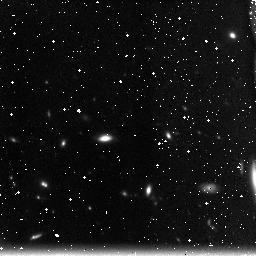
Target: field at RA 198.623°, Dec 51.714°
Instrument: NICMOS/NIC3
Filter: F160W
Exposure: 49 min
Observation ID: n91ja2030

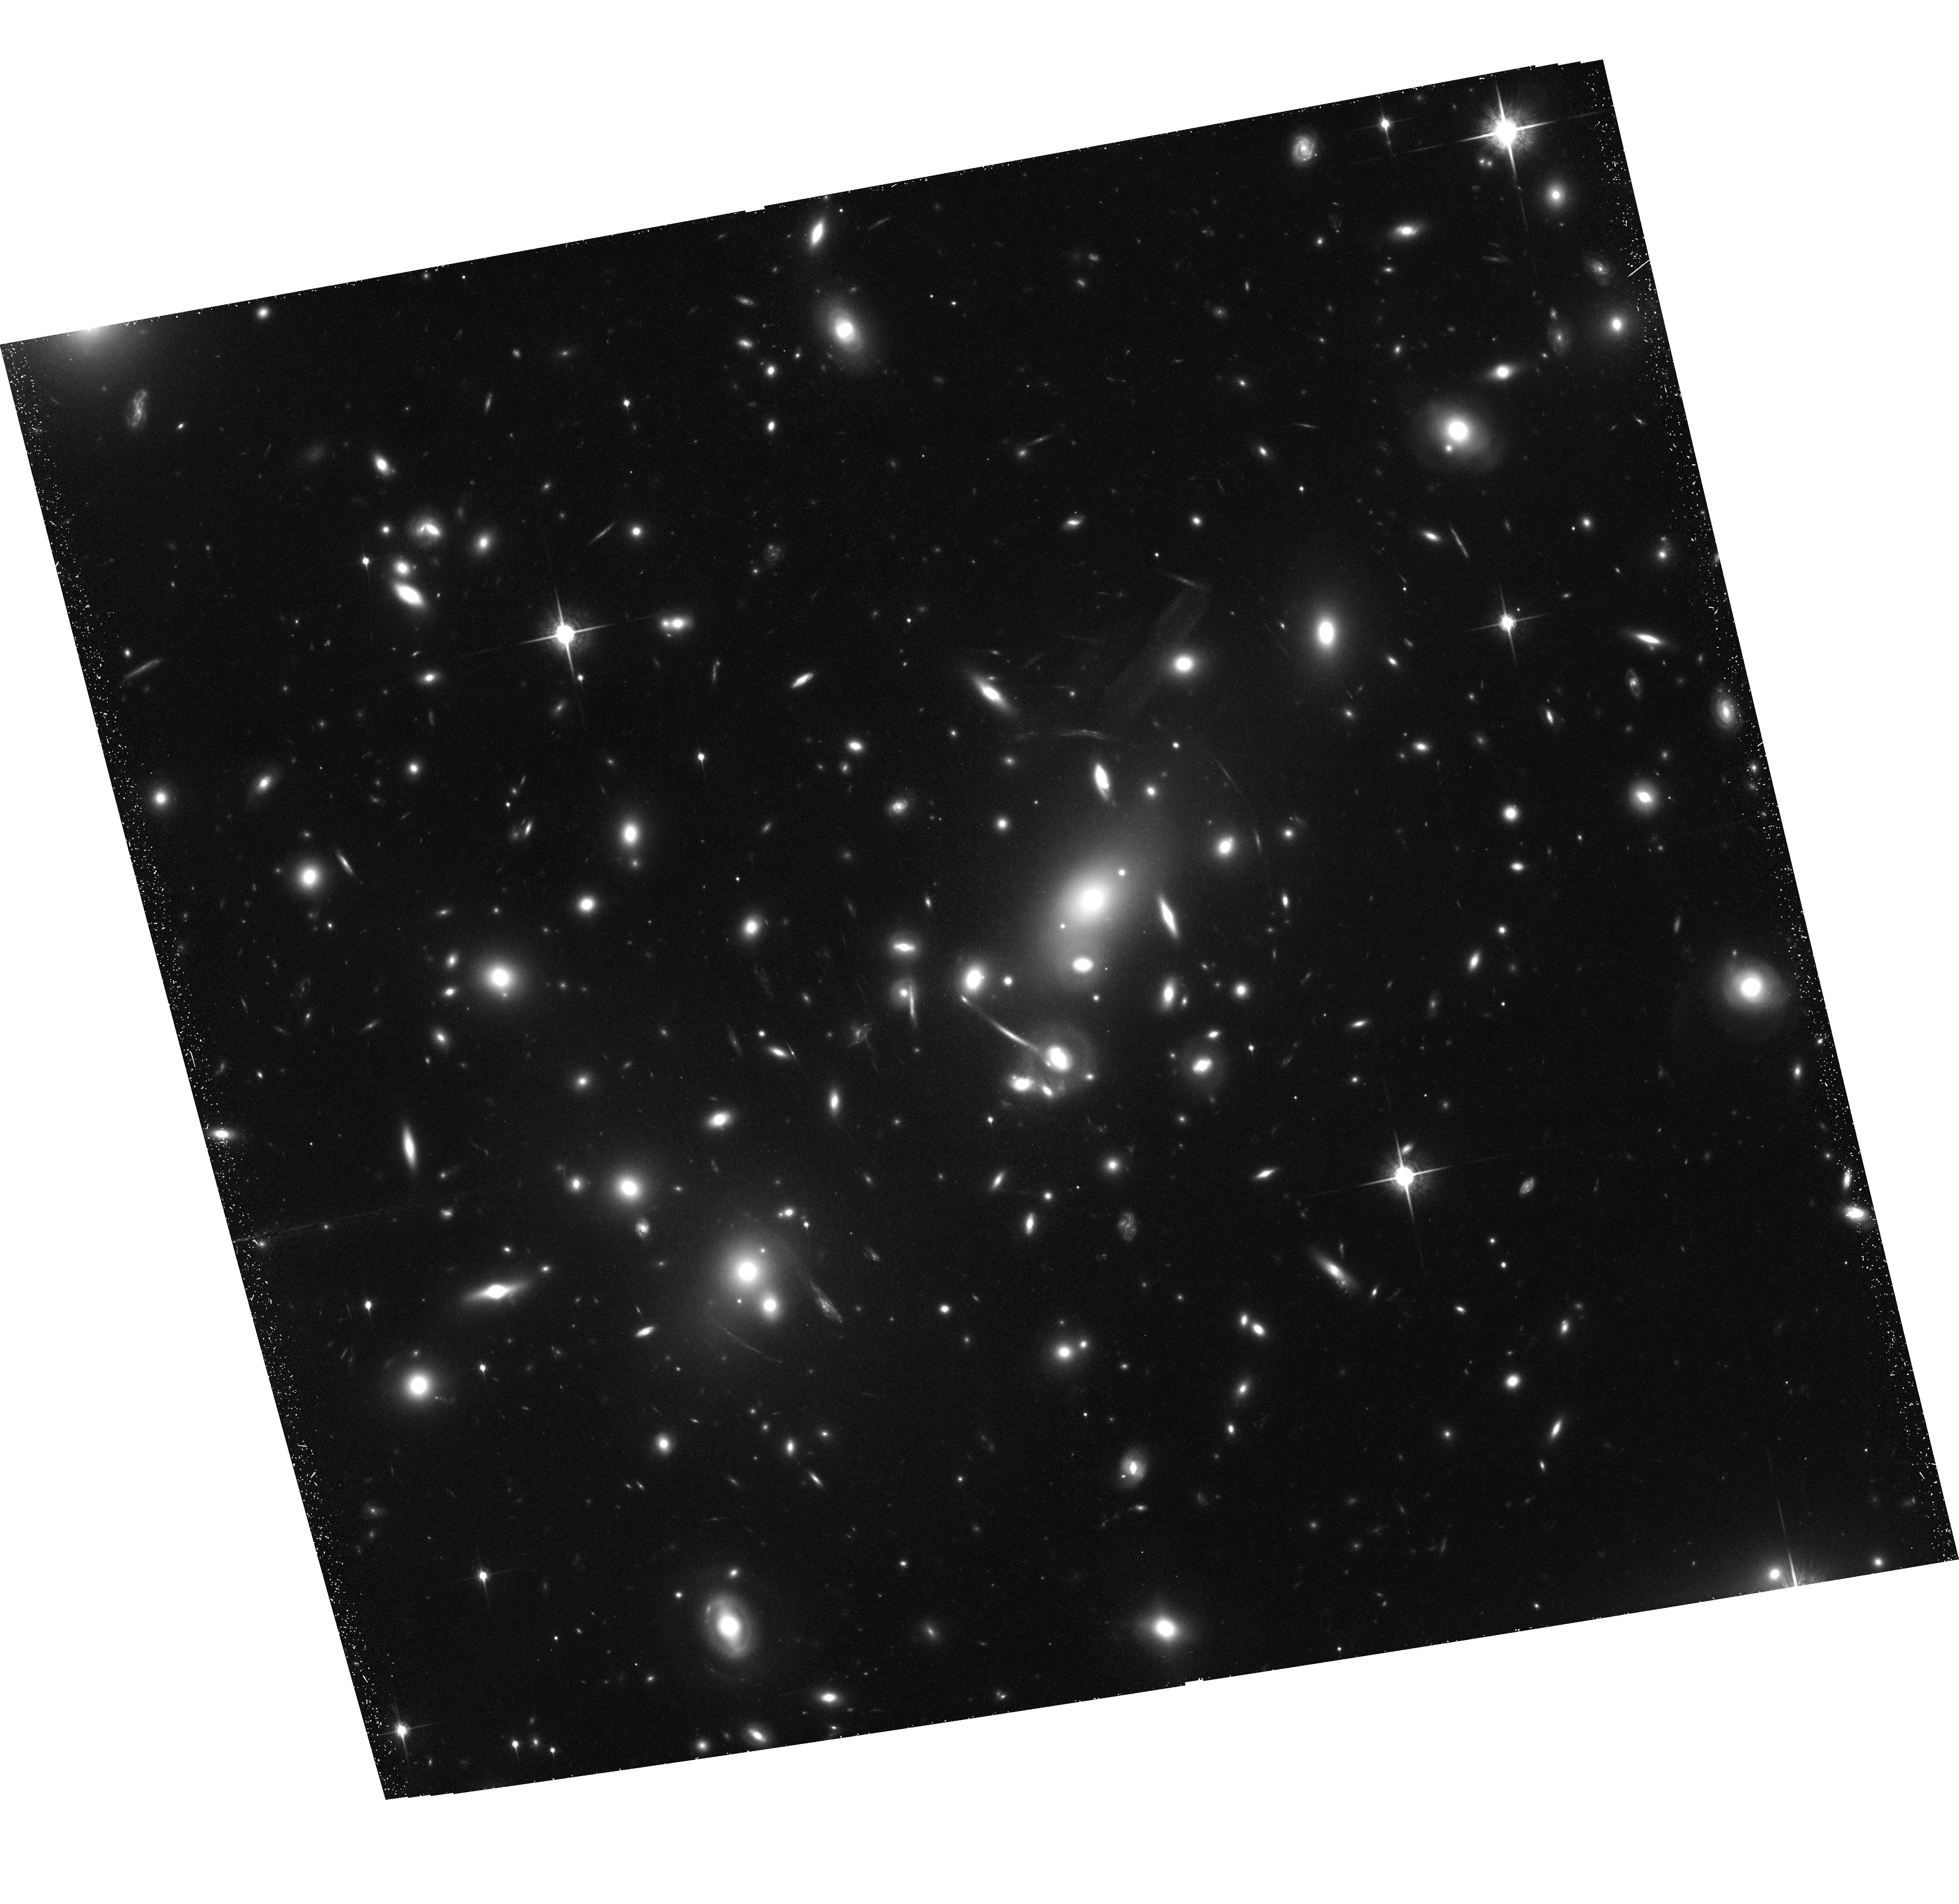
Target: ABELL2218
Instrument: ACS/WFC
Filter: F850LP
Exposure: 1.6 h
Observation ID: hst_10325_22_acs_wfc_f850lp_j91j22

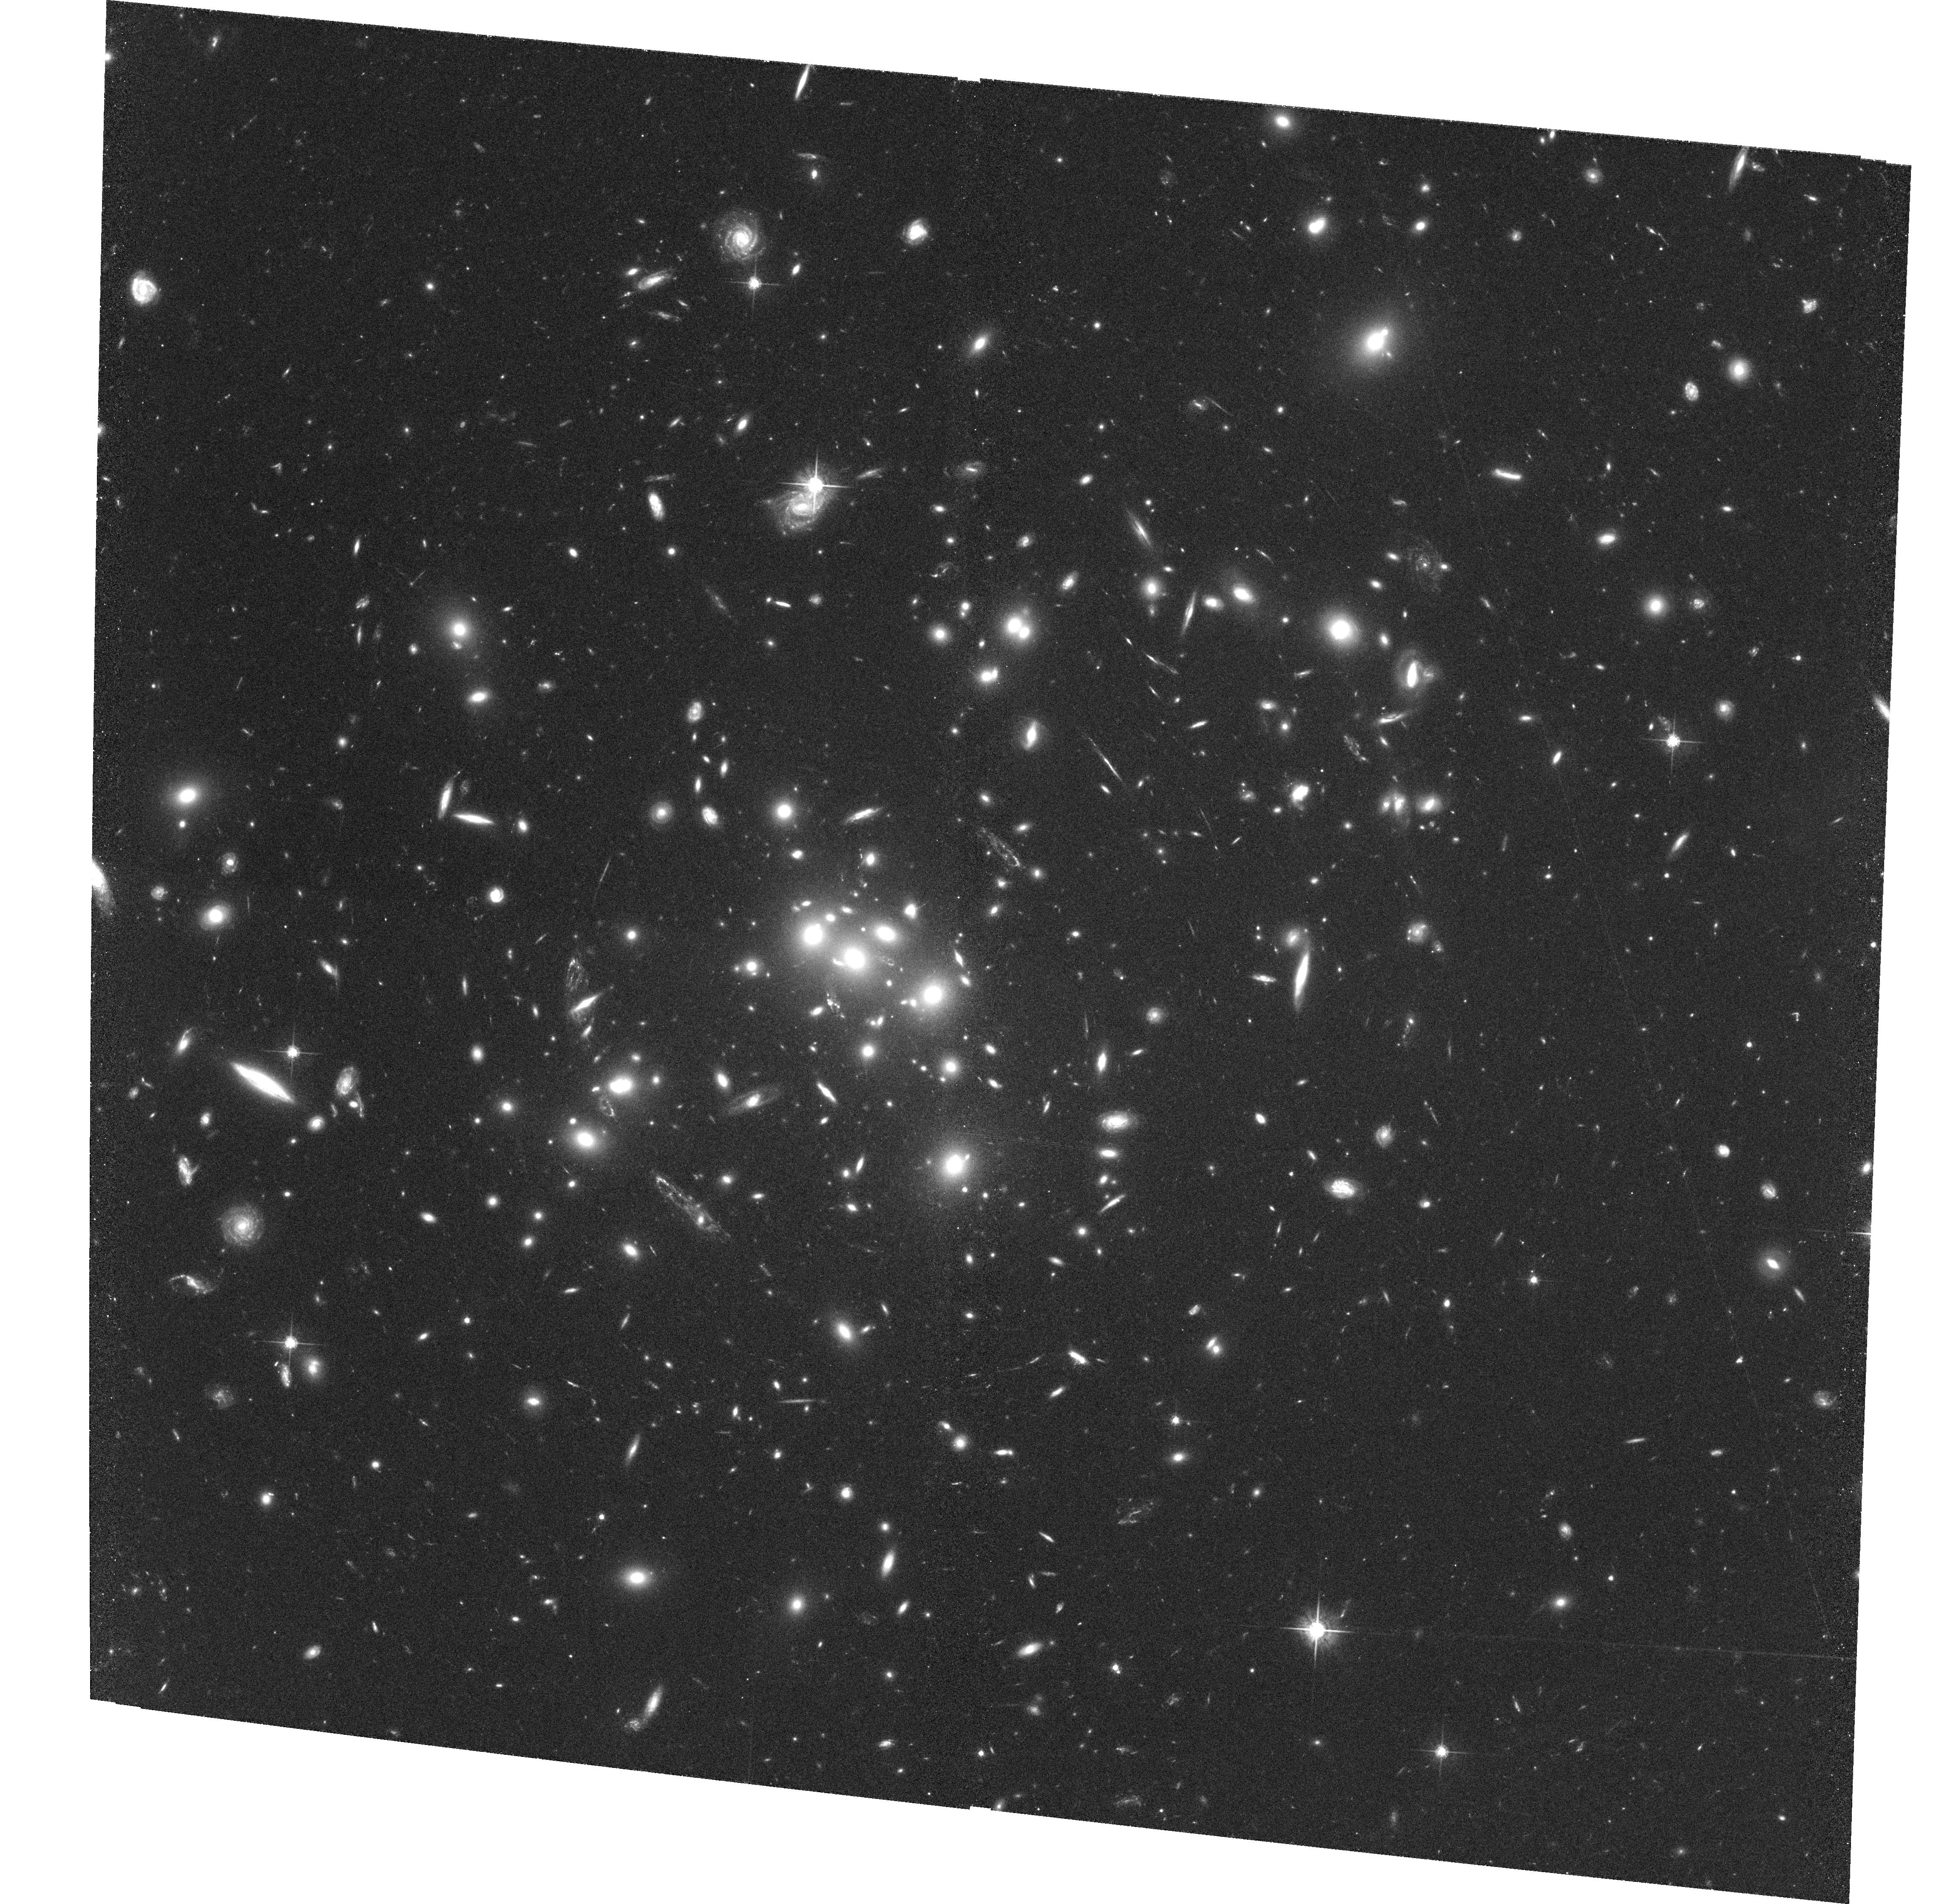
Target: CL0024+16
Instrument: ACS/WFC
Filter: F625W
Exposure: 2.2 h
Observation ID: hst_10325_c3_acs_wfc_f625w_j91jc3

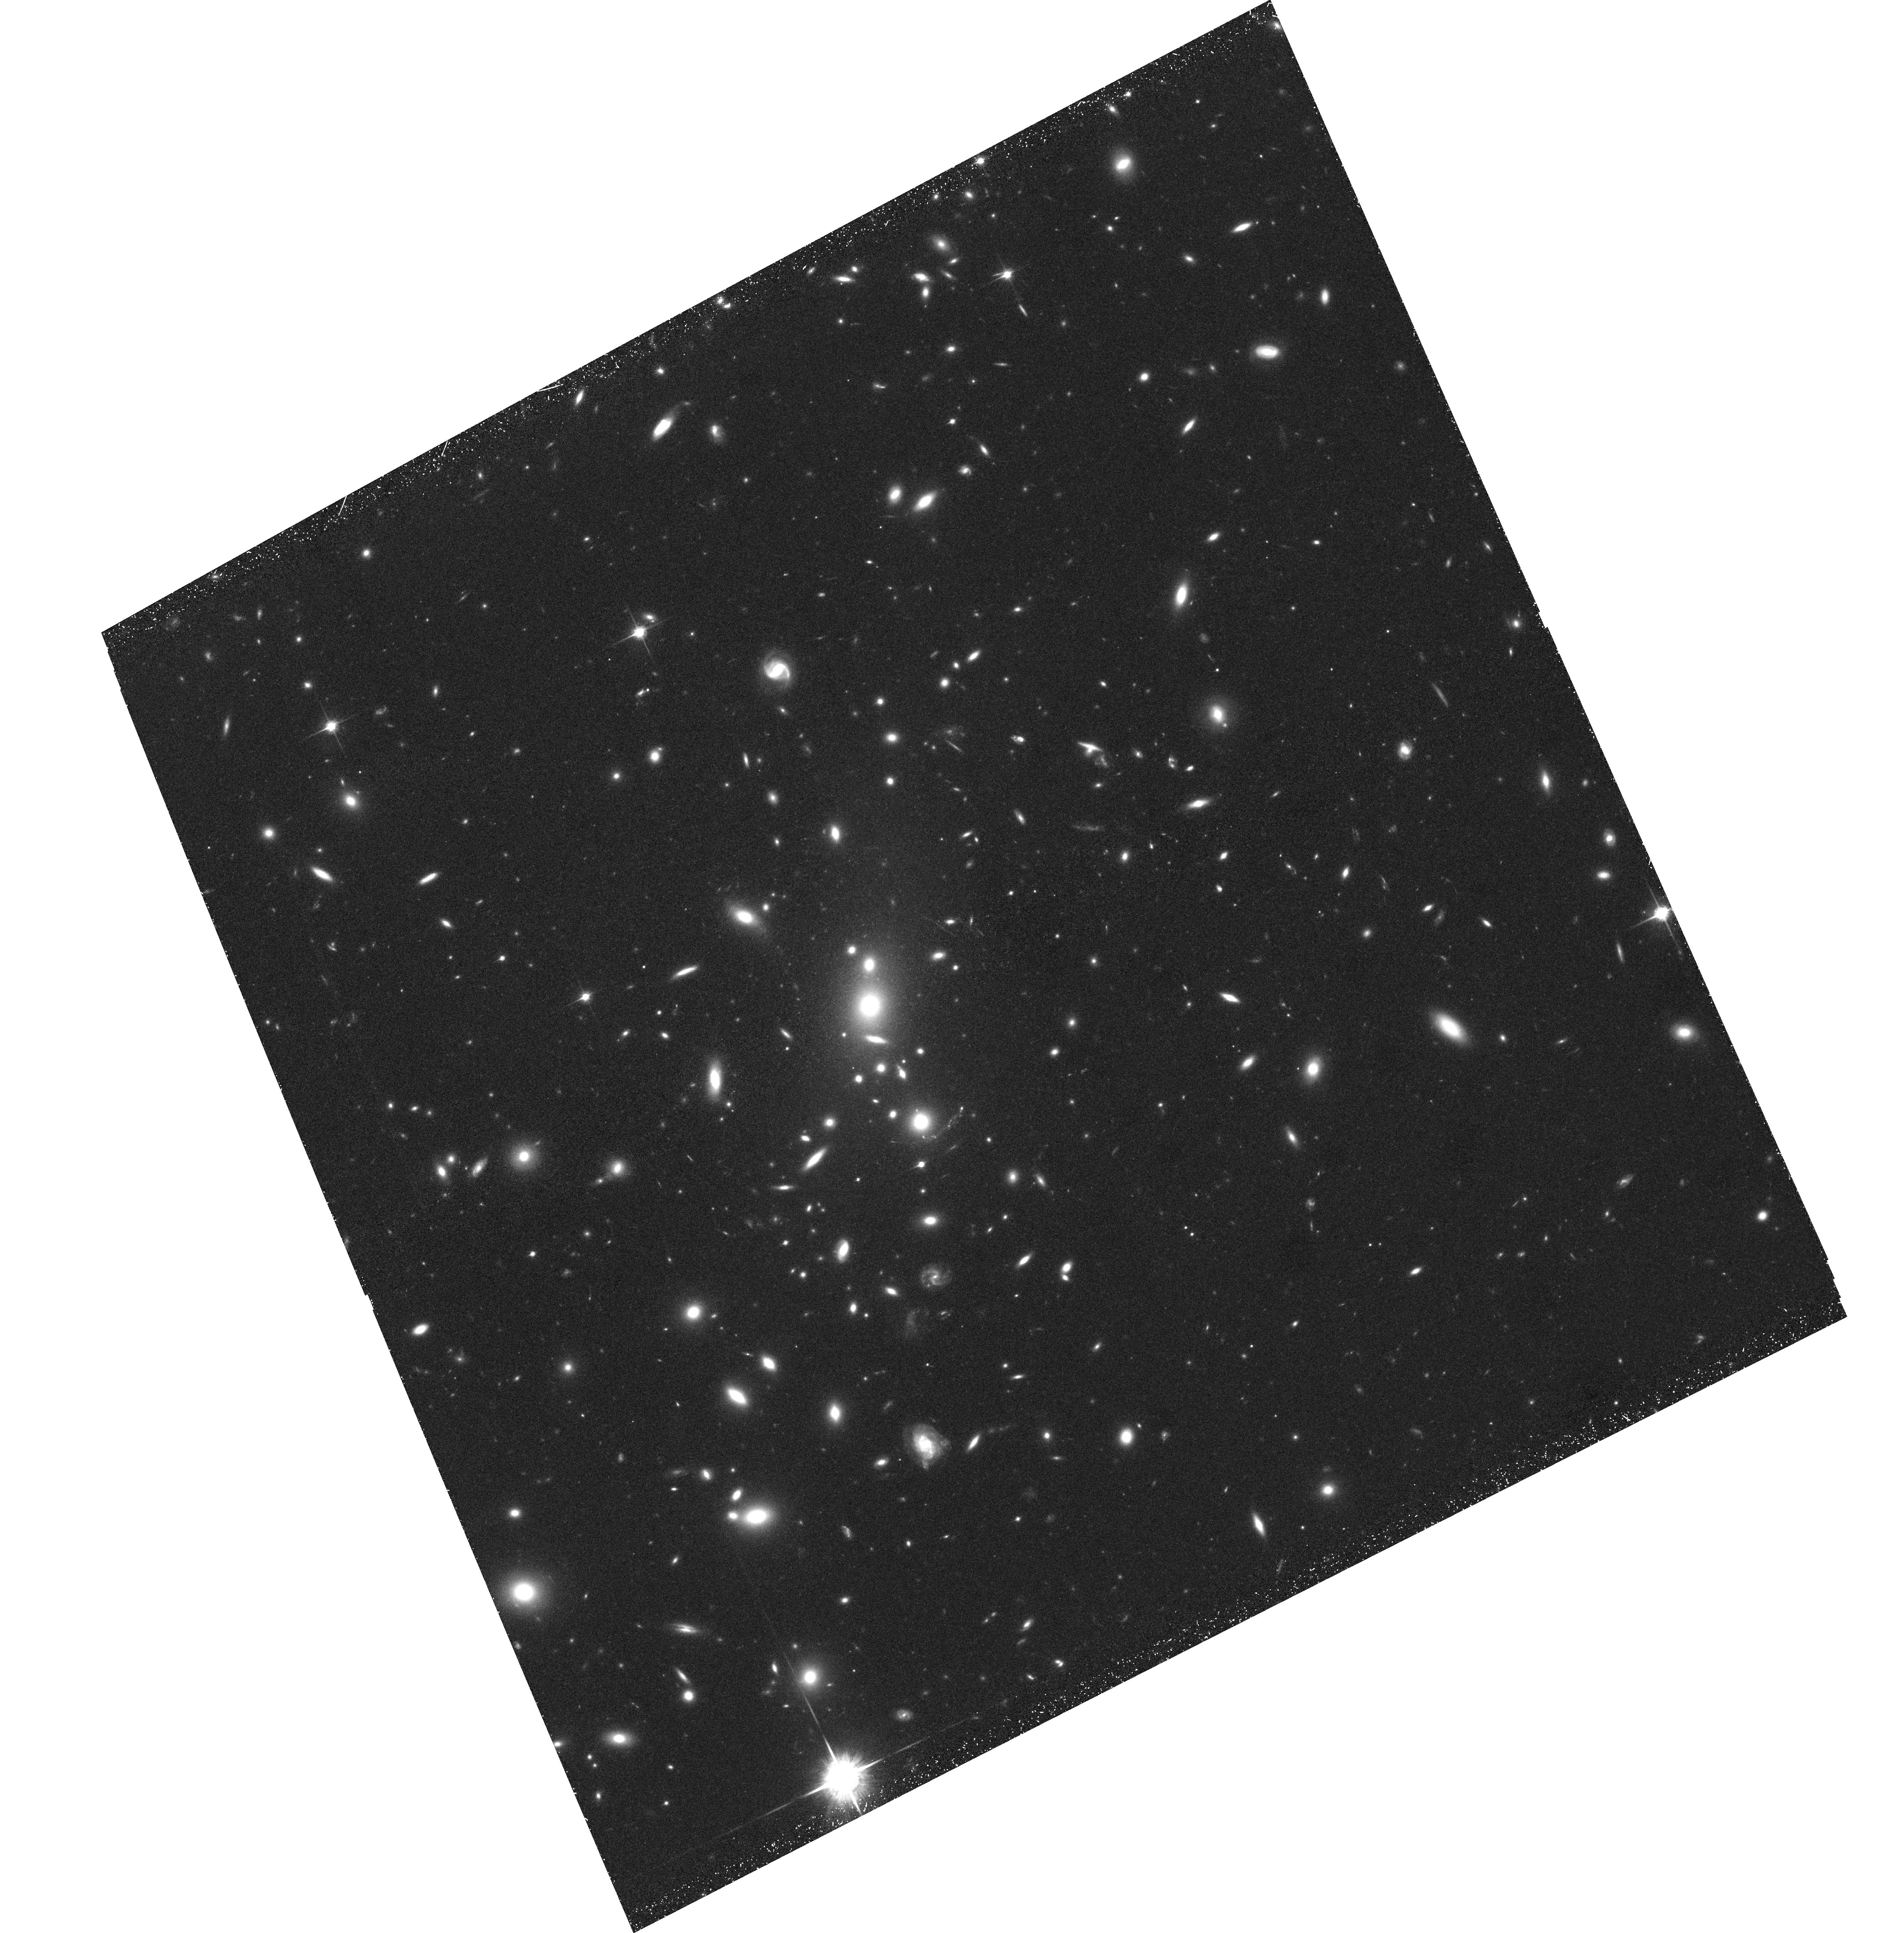
Target: MS1358+62
Instrument: ACS/WFC
Filter: F850LP
Exposure: 1.5 h
Observation ID: hst_10325_m2_acs_wfc_f850lp_j91jm2

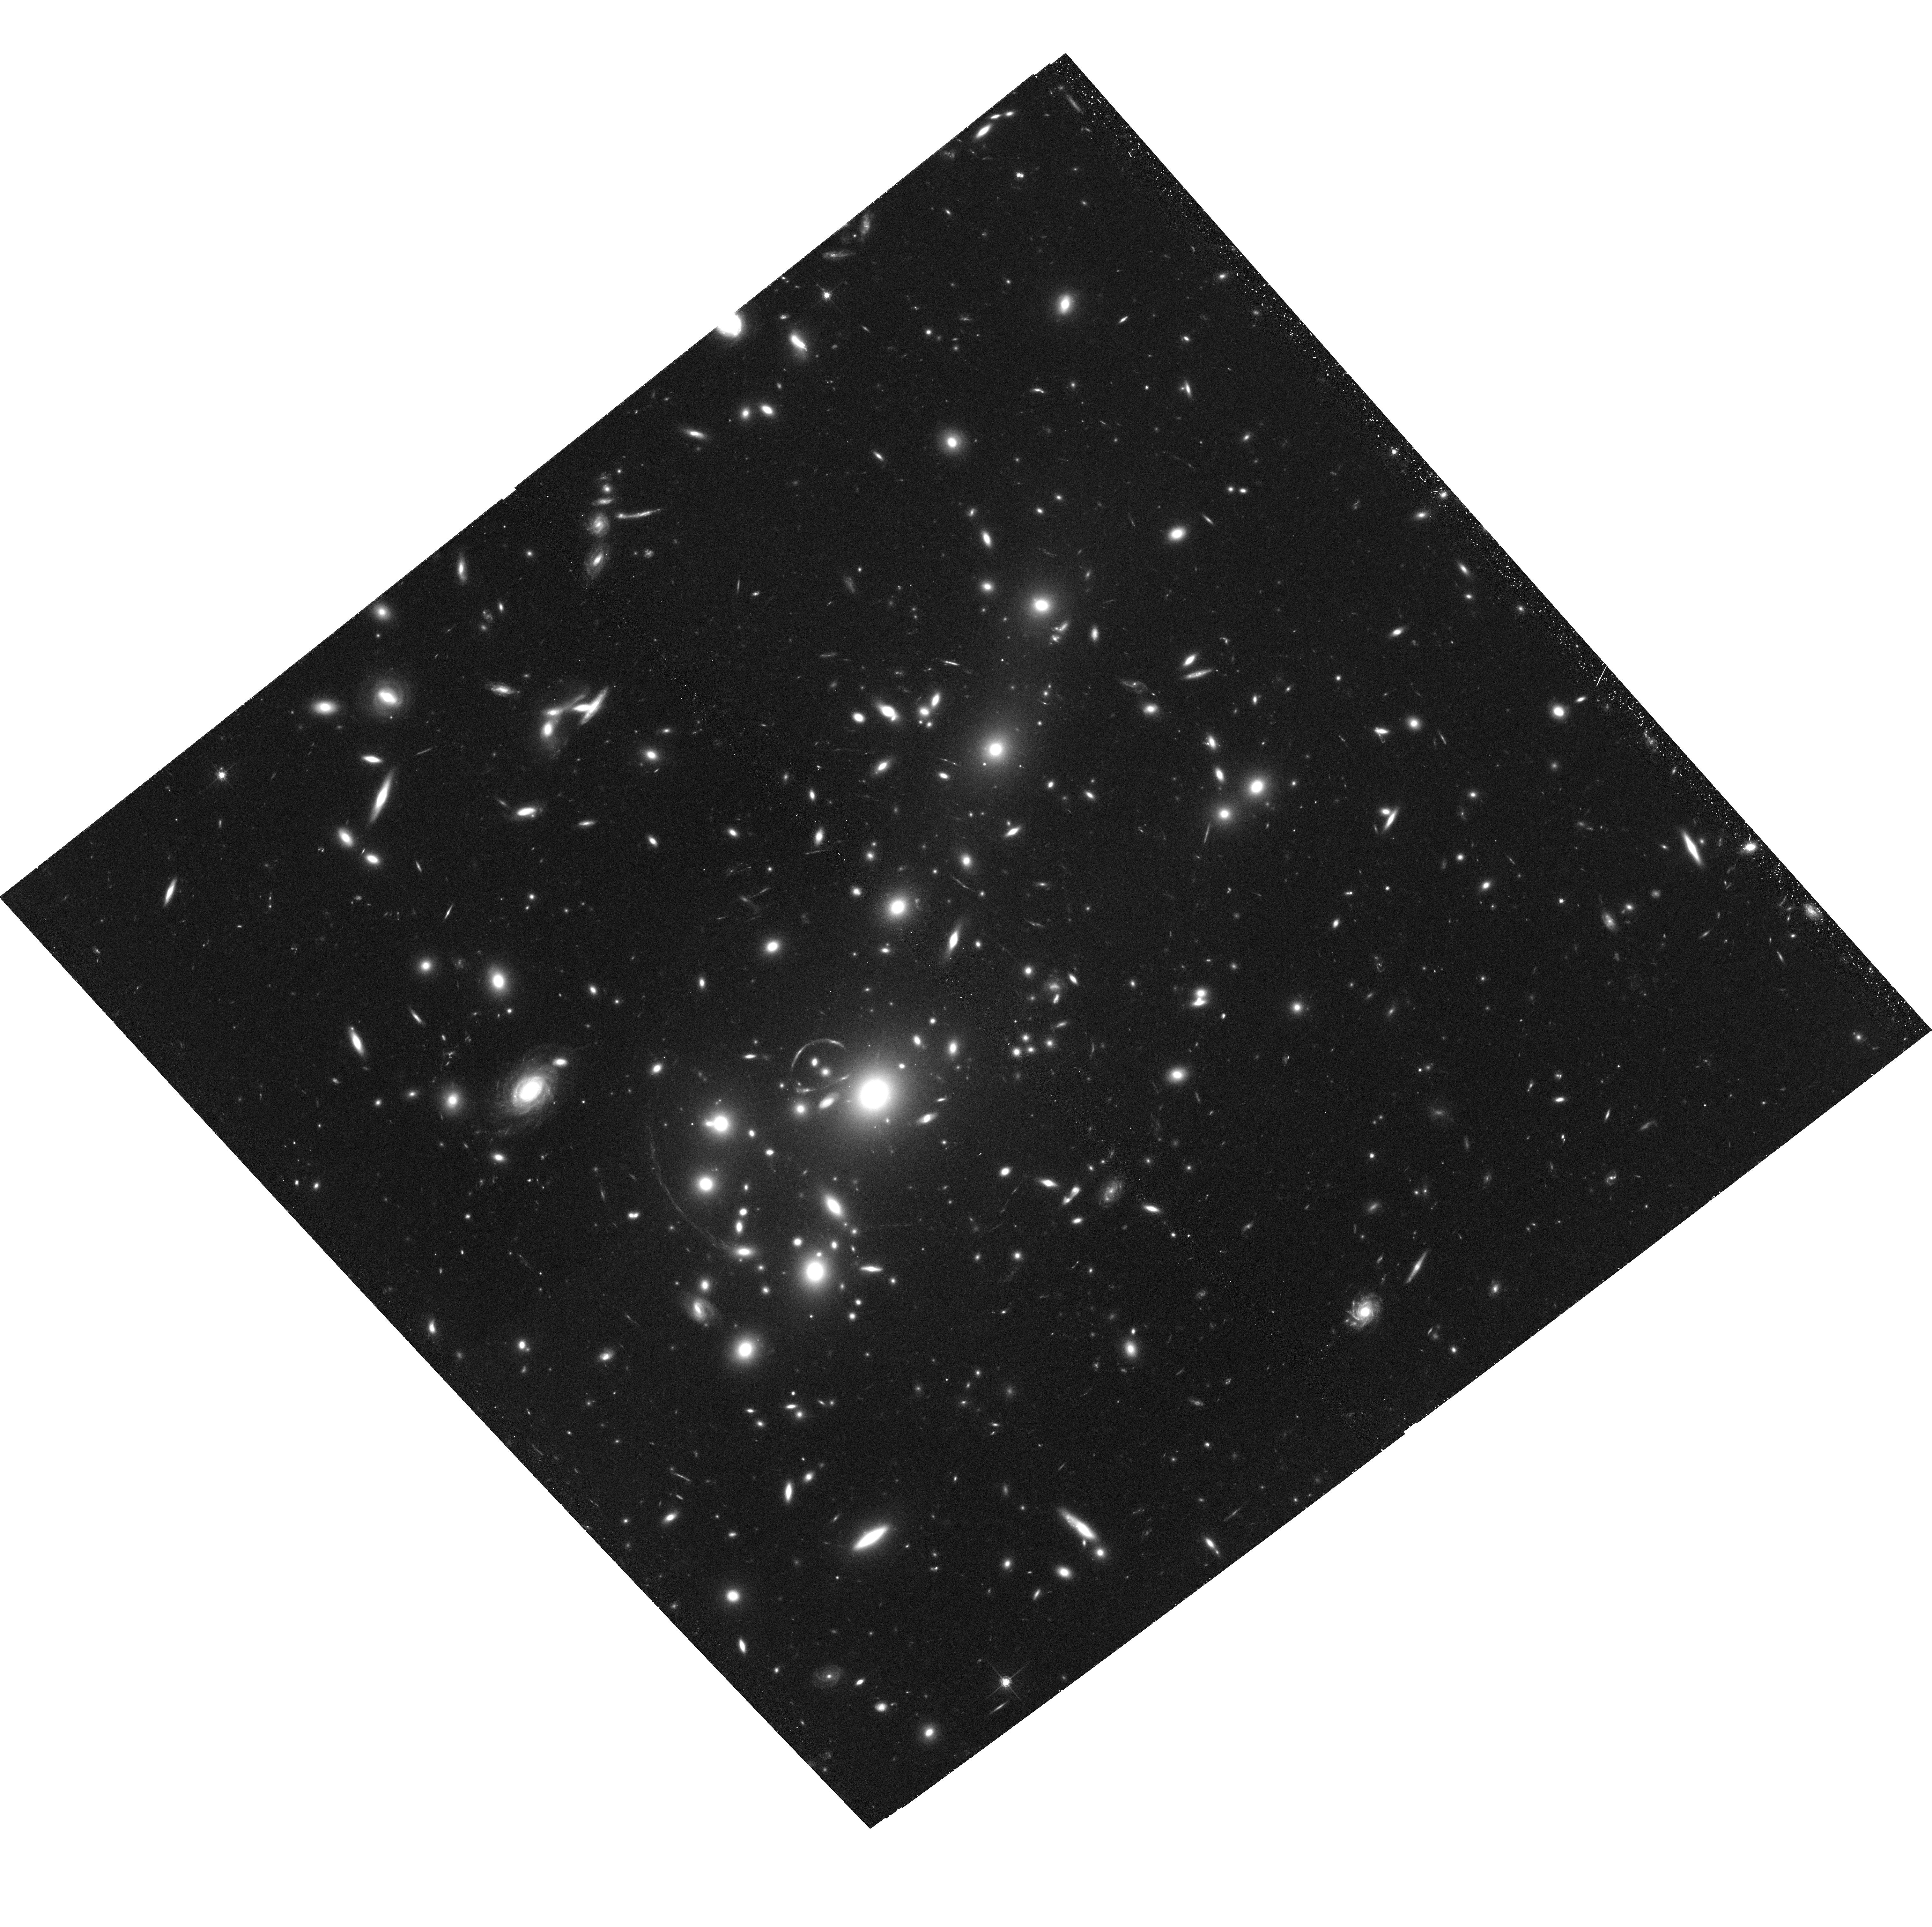
Target: ABELL1703
Instrument: ACS/WFC
Filter: F775W
Exposure: 1.5 h
Observation ID: hst_10325_a5_acs_wfc_f775w_j91ja5

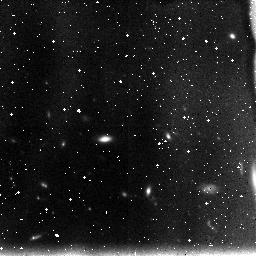
Target: field at RA 198.623°, Dec 51.714°
Instrument: NICMOS/NIC3
Filter: F110W
Exposure: 49 min
Observation ID: n91ja3030

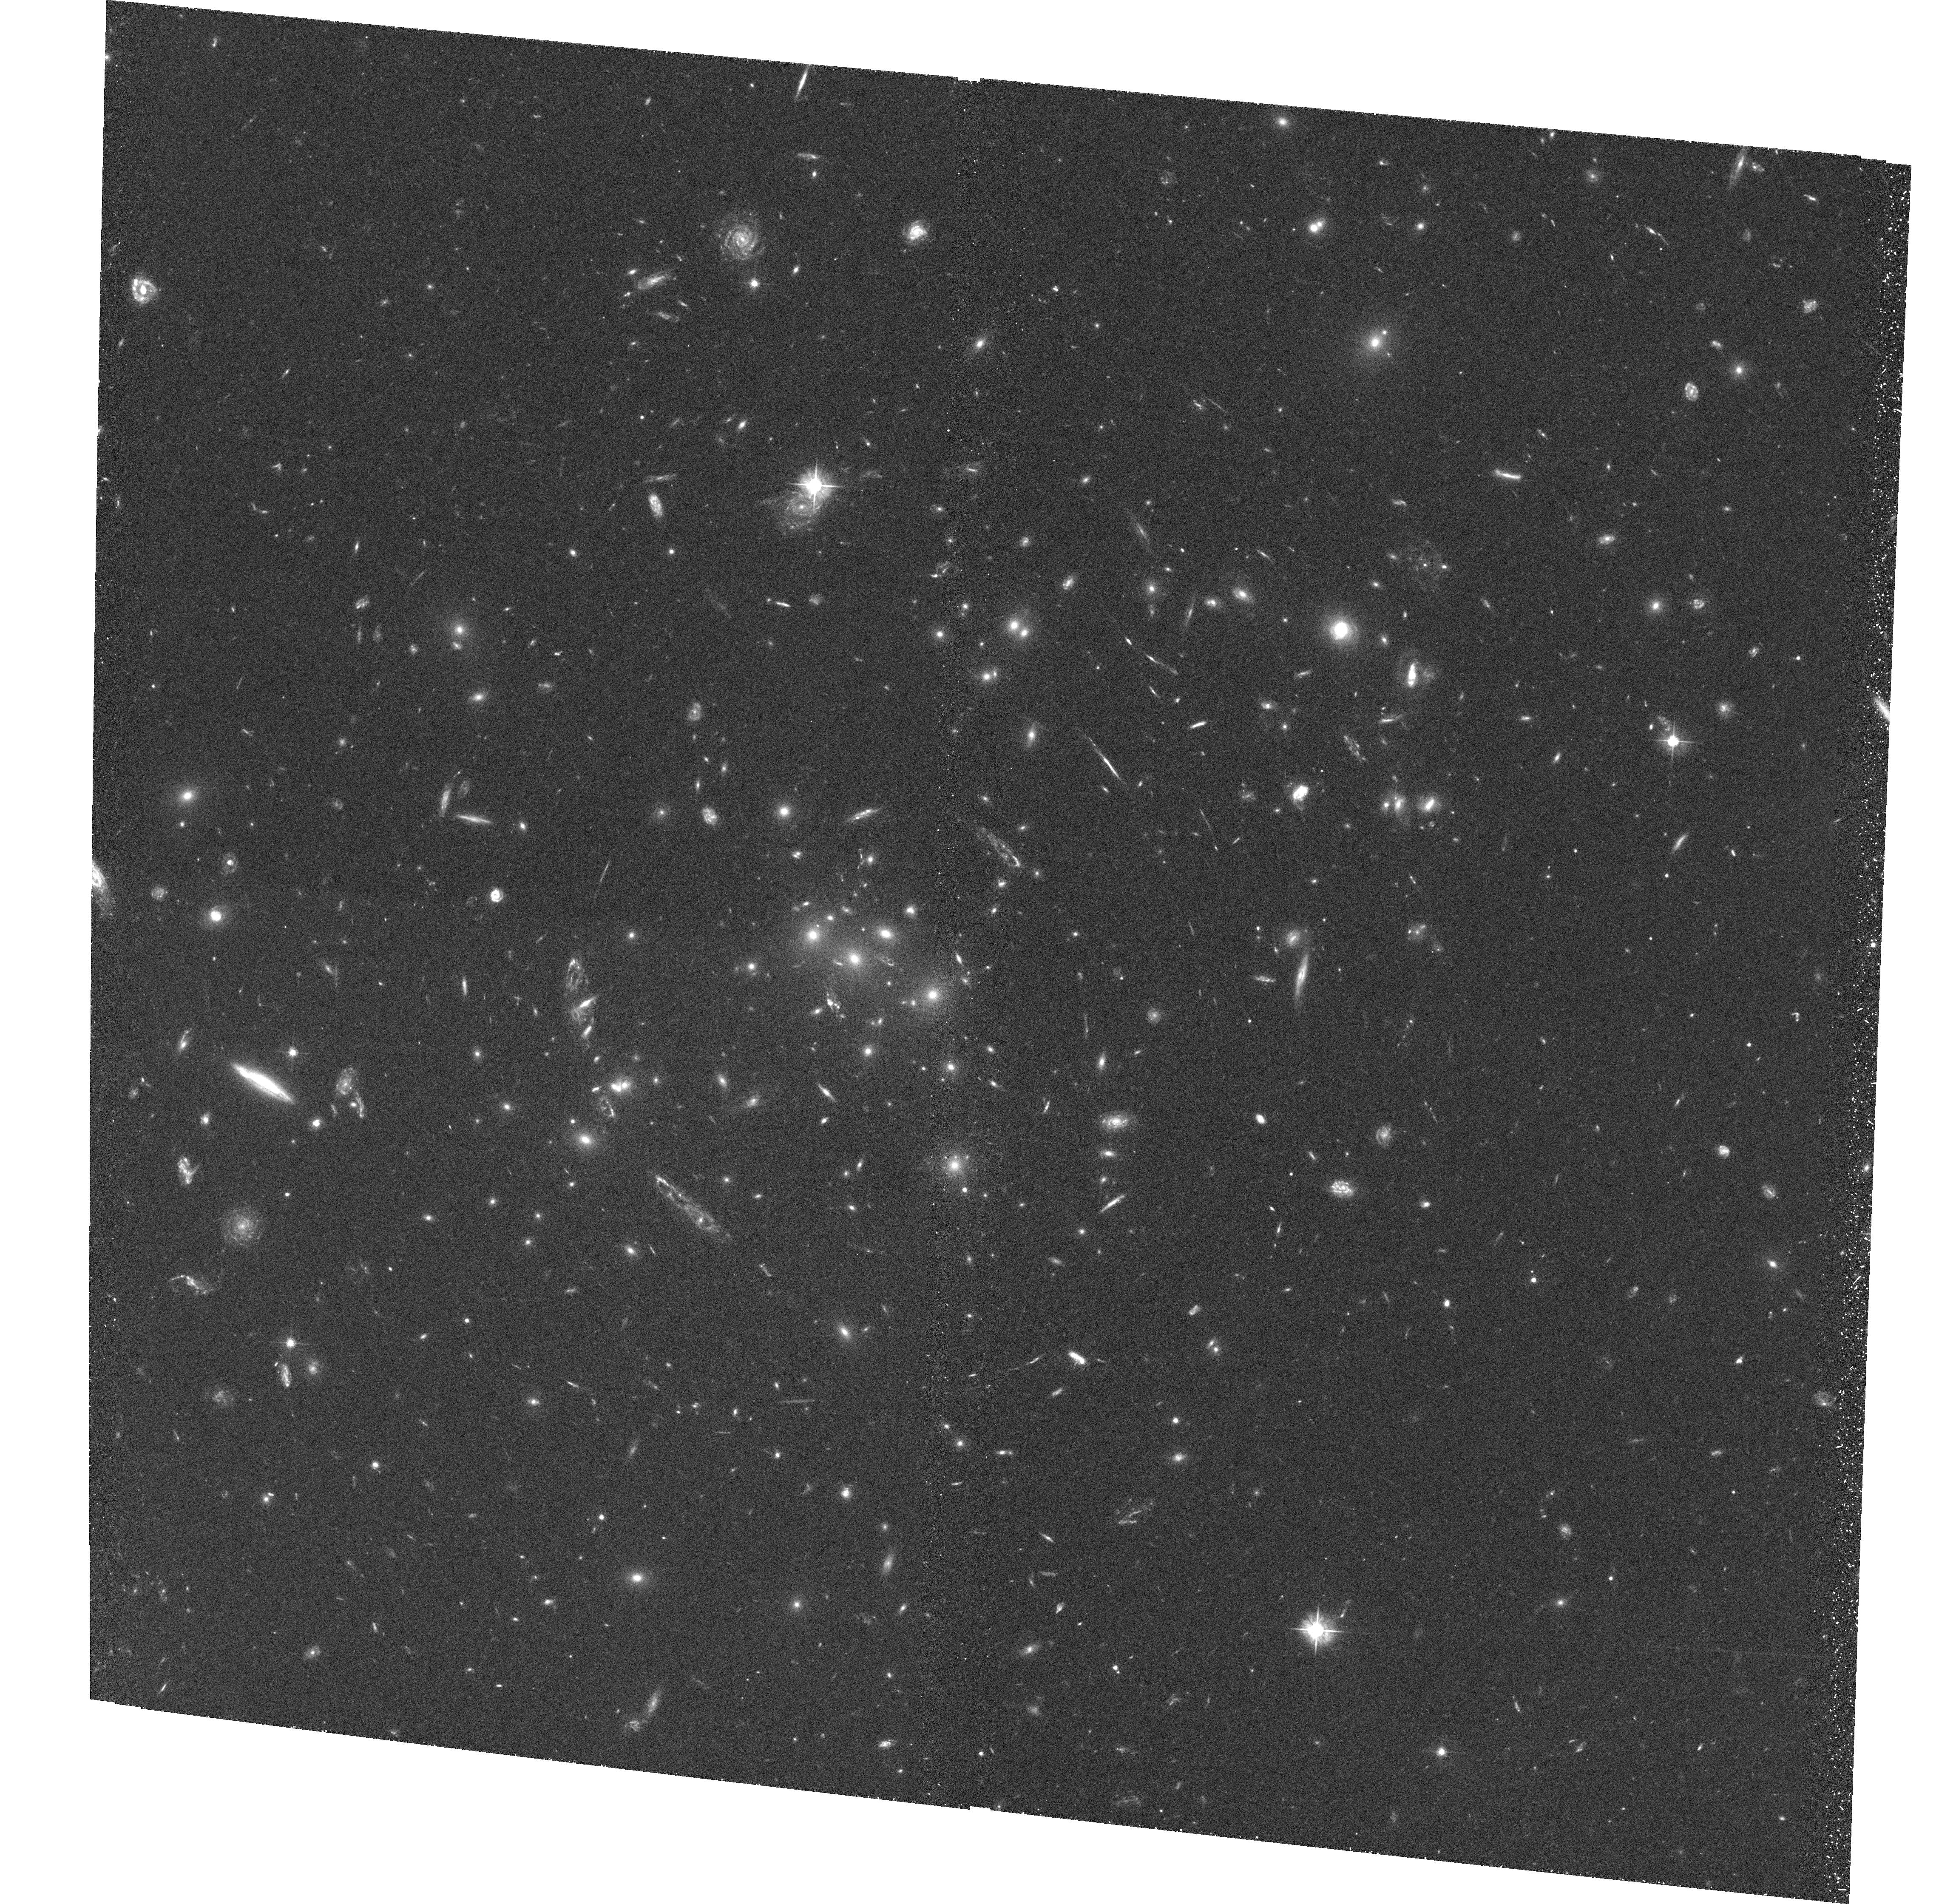
Target: CL0024+16
Instrument: ACS/WFC
Filter: F475W
Exposure: 1.4 h
Observation ID: hst_10325_c7_acs_wfc_f475w_j91jc7

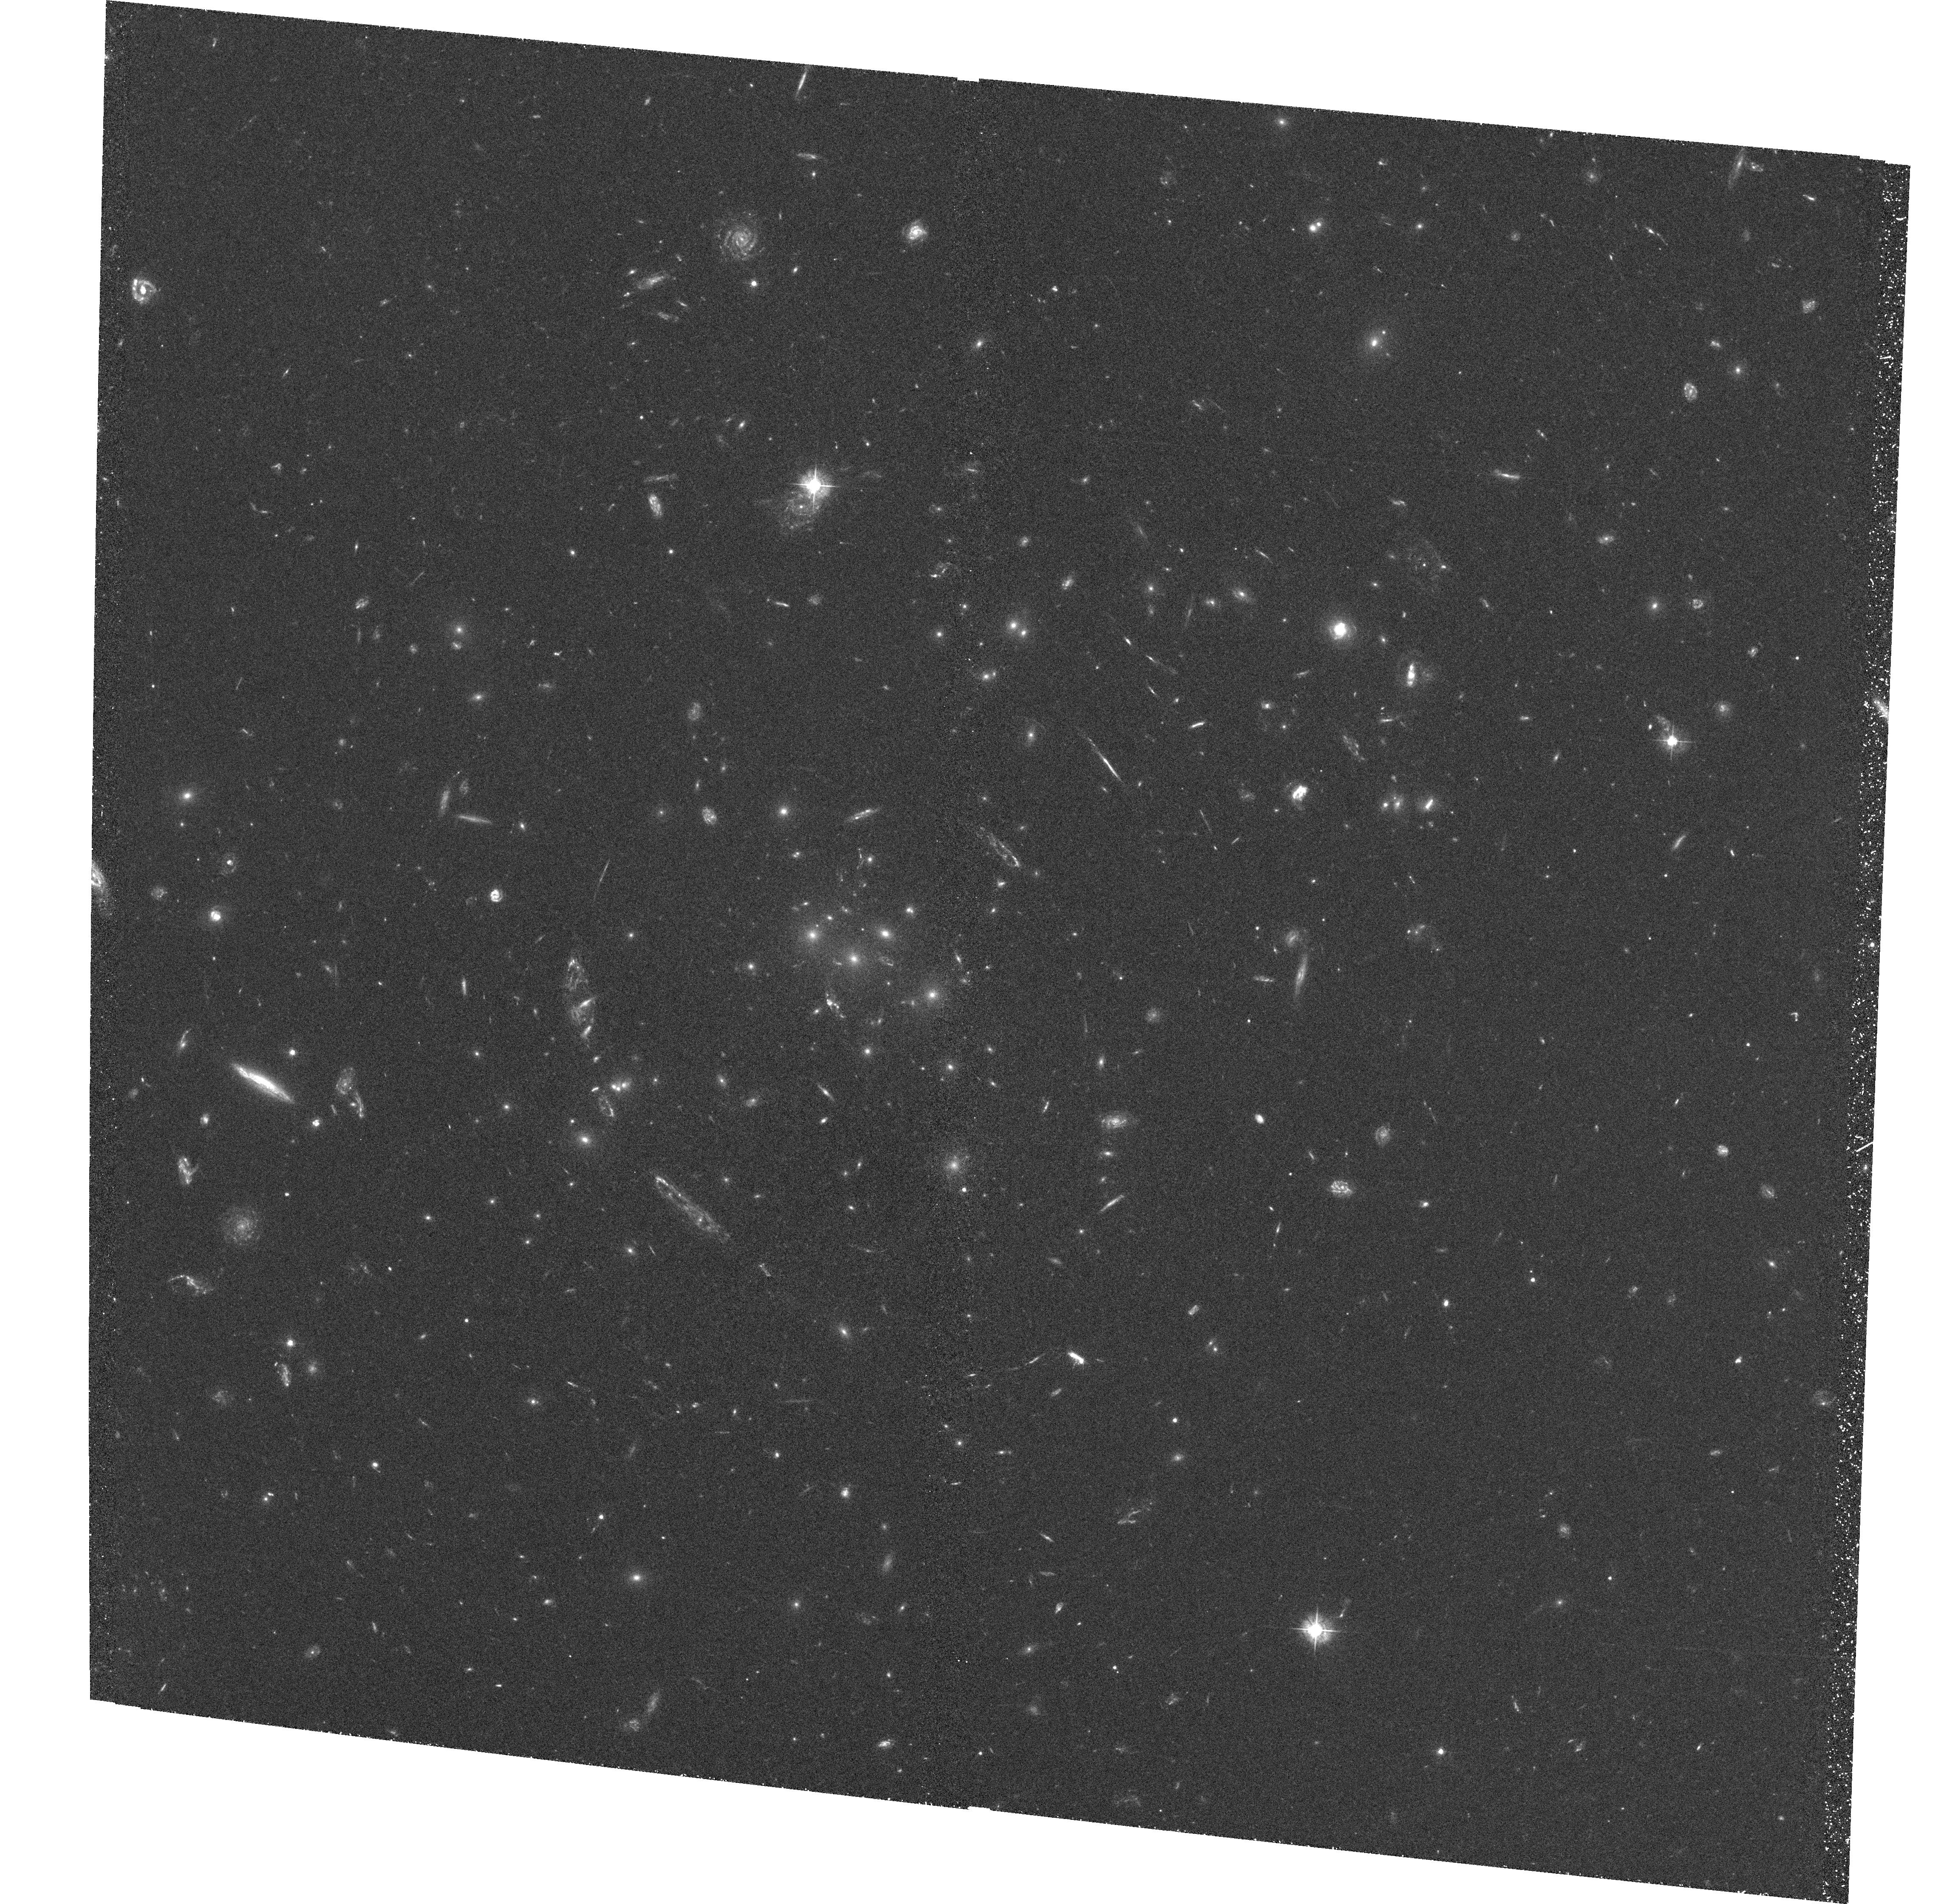
Target: CL0024+16
Instrument: ACS/WFC
Filter: F435W
Exposure: 1.8 h
Observation ID: hst_10325_c4_acs_wfc_f435w_j91jc4

Low Redshift Cluster Gravitational Lensing Survey (PI: Ford, Holland)

This proposal has two main scientific goals: to determine the dark matter distribution of massive galaxy clusters, and to observe the high redshift universe using these clusters as powerful cosmic telescopes. Deep, g, r, i, z imaging of a sample of low-z (0.2-0.4) clusters will yield a large sample of lensed background galaxies with reliable photometric redshifts. By combining strong and weak lensing constraints with the photometric redshift information it will be possible to precisely measure the cluster dark matter distribution with an unprecedented combination of high spatial resolution and area coverage, avoiding many of the uncertainties which plague ground-based studies and yielding definitive answers about the structure of massive dark matter haloes. In addition, the cosmological parameters can be constrained in a largely model independent way using the multiply lensed objects due to the dependence of the Einsteinng radius on the distance to the source. We can also expect to detect several highly magnified dropout galaxies behind the clusters in the redshift ranges 4-5 5-6 and 7-8, corresponding to a drop in the flux in the g, r, and i bands relative to longer wavelength. We will obtain the best information to date on the giant arcs already known in these clusters, making possible detailed, pixel-by-pixel studies of their star formation rate, dust distribution and structural components, including spiral arms, out to a redshift of around z~2.5 in several passbands.